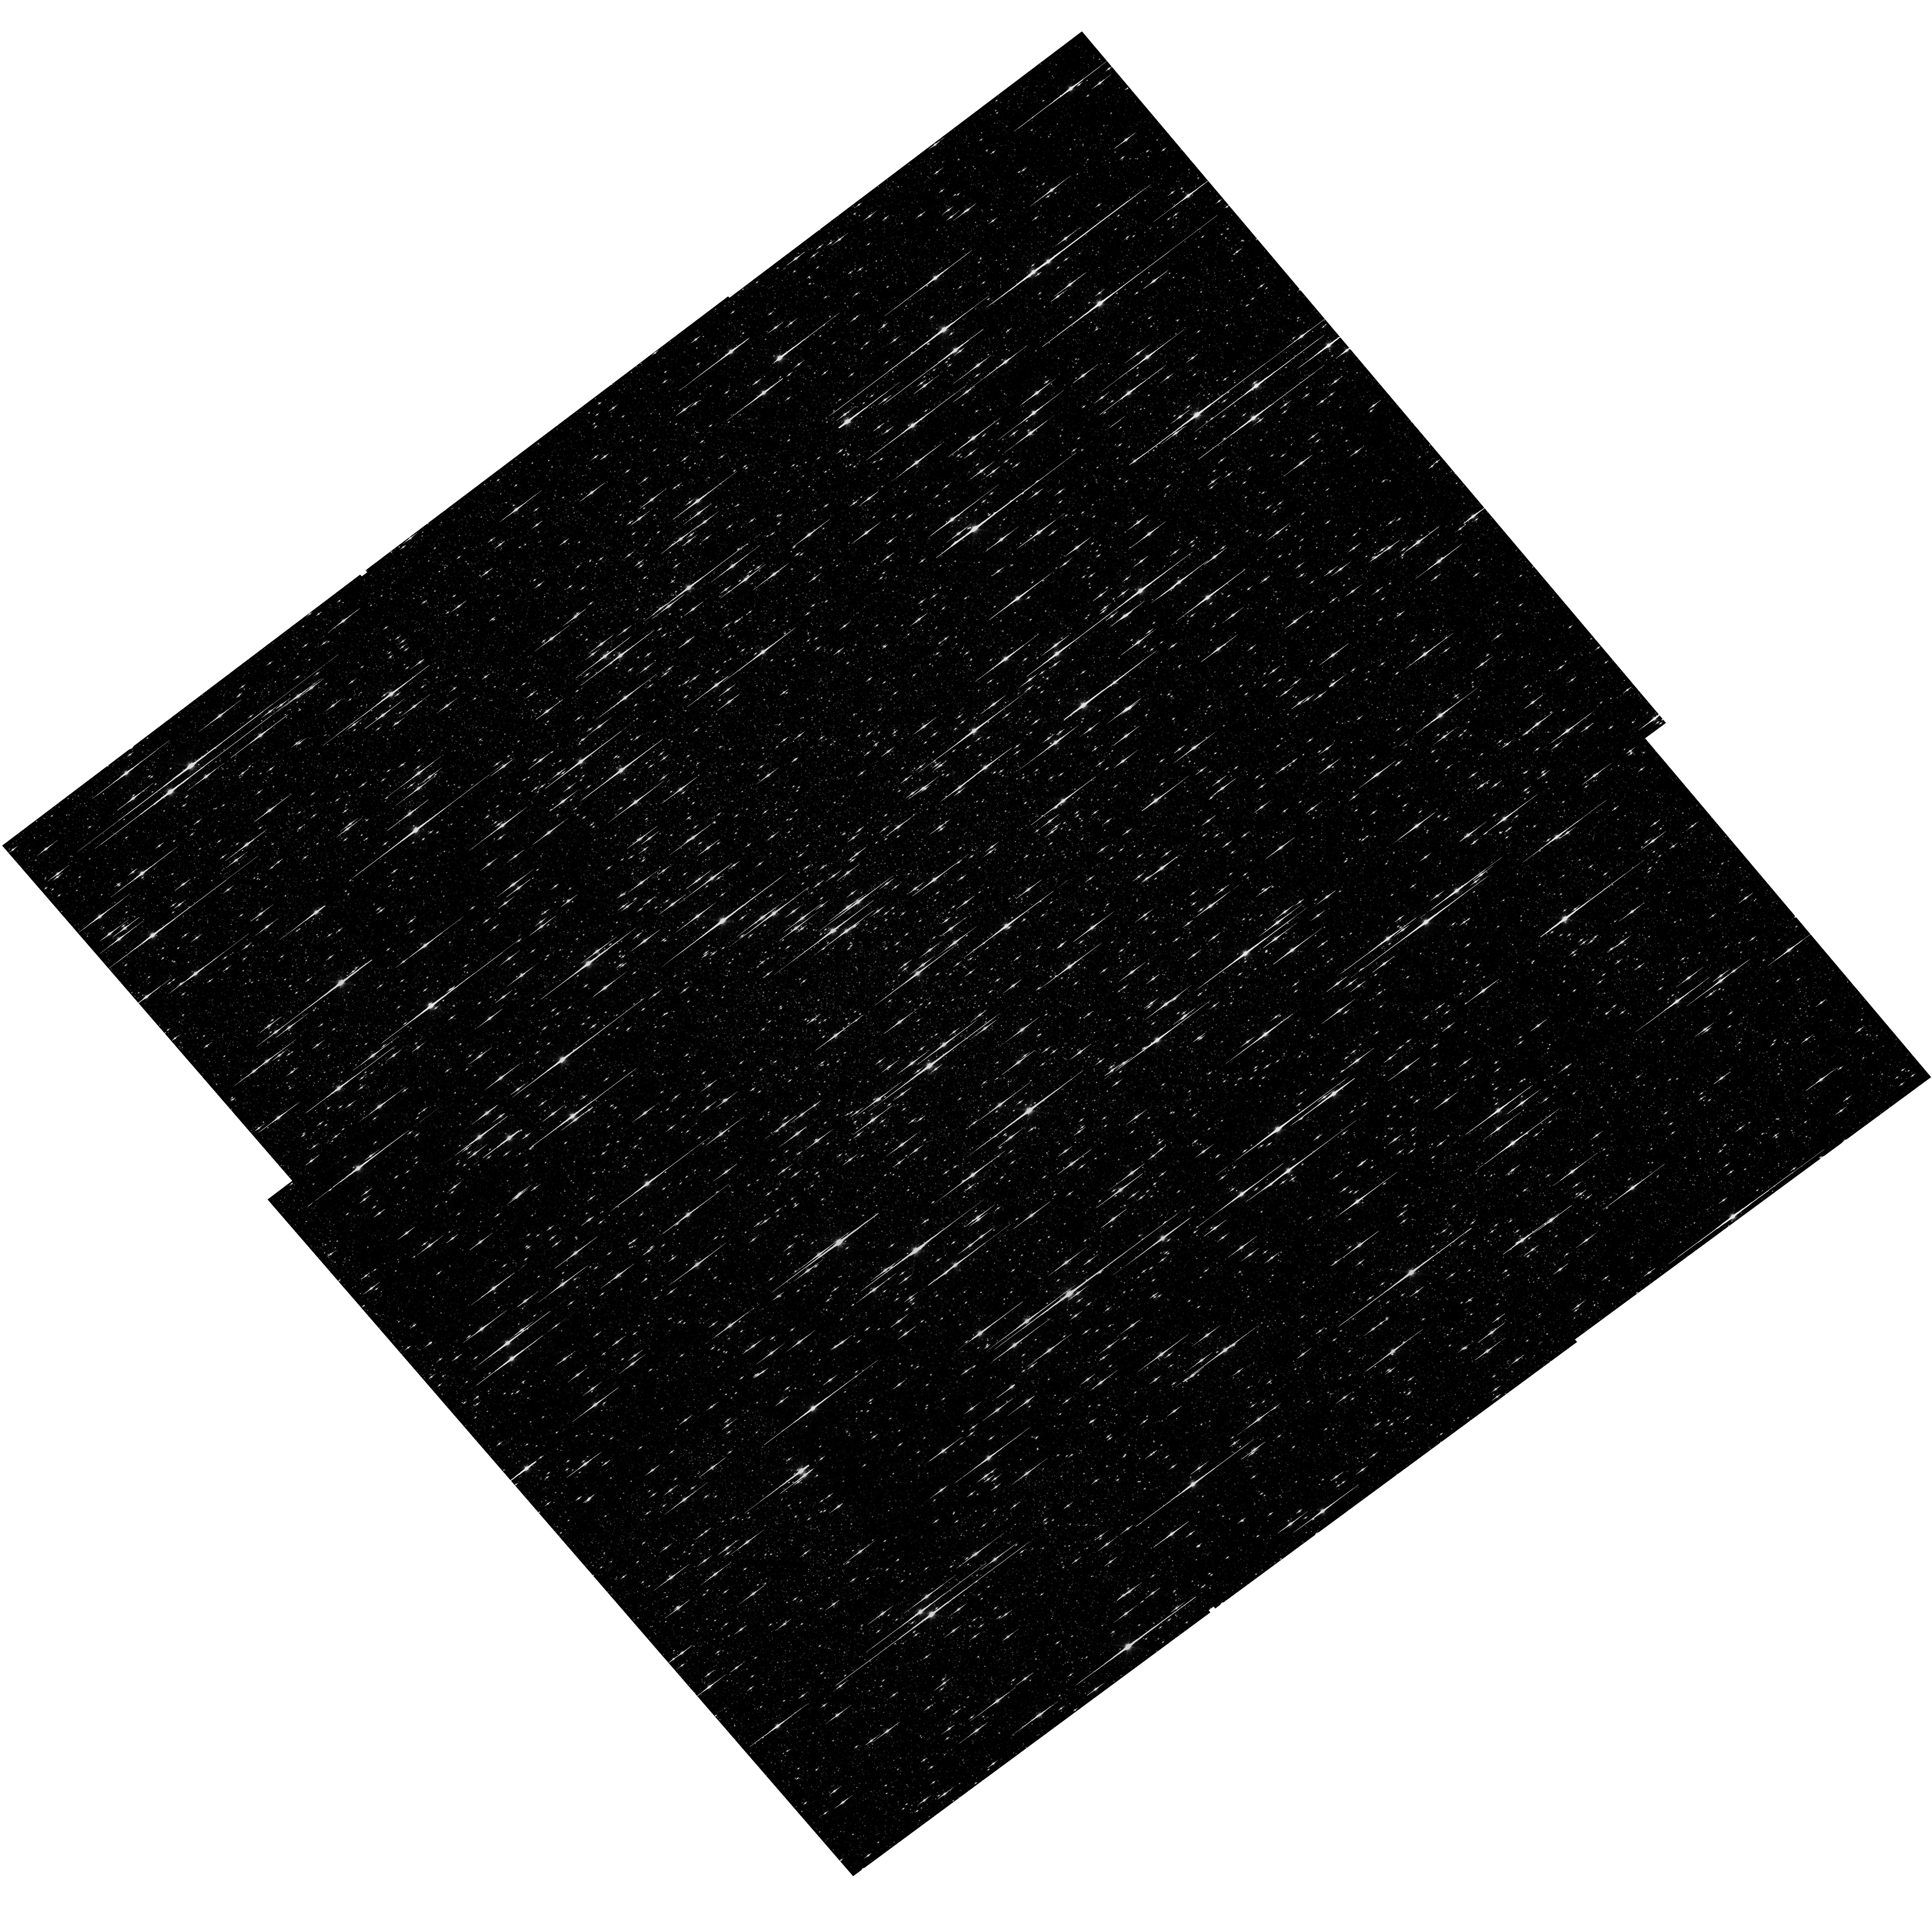
Target: OMEGACEN. Instrument: WFC3/UVIS. Filter: F600LP. Exposure: 38 min. Observation ID: hst_14393_01_wfc3_uvis_f600lp_id1x01

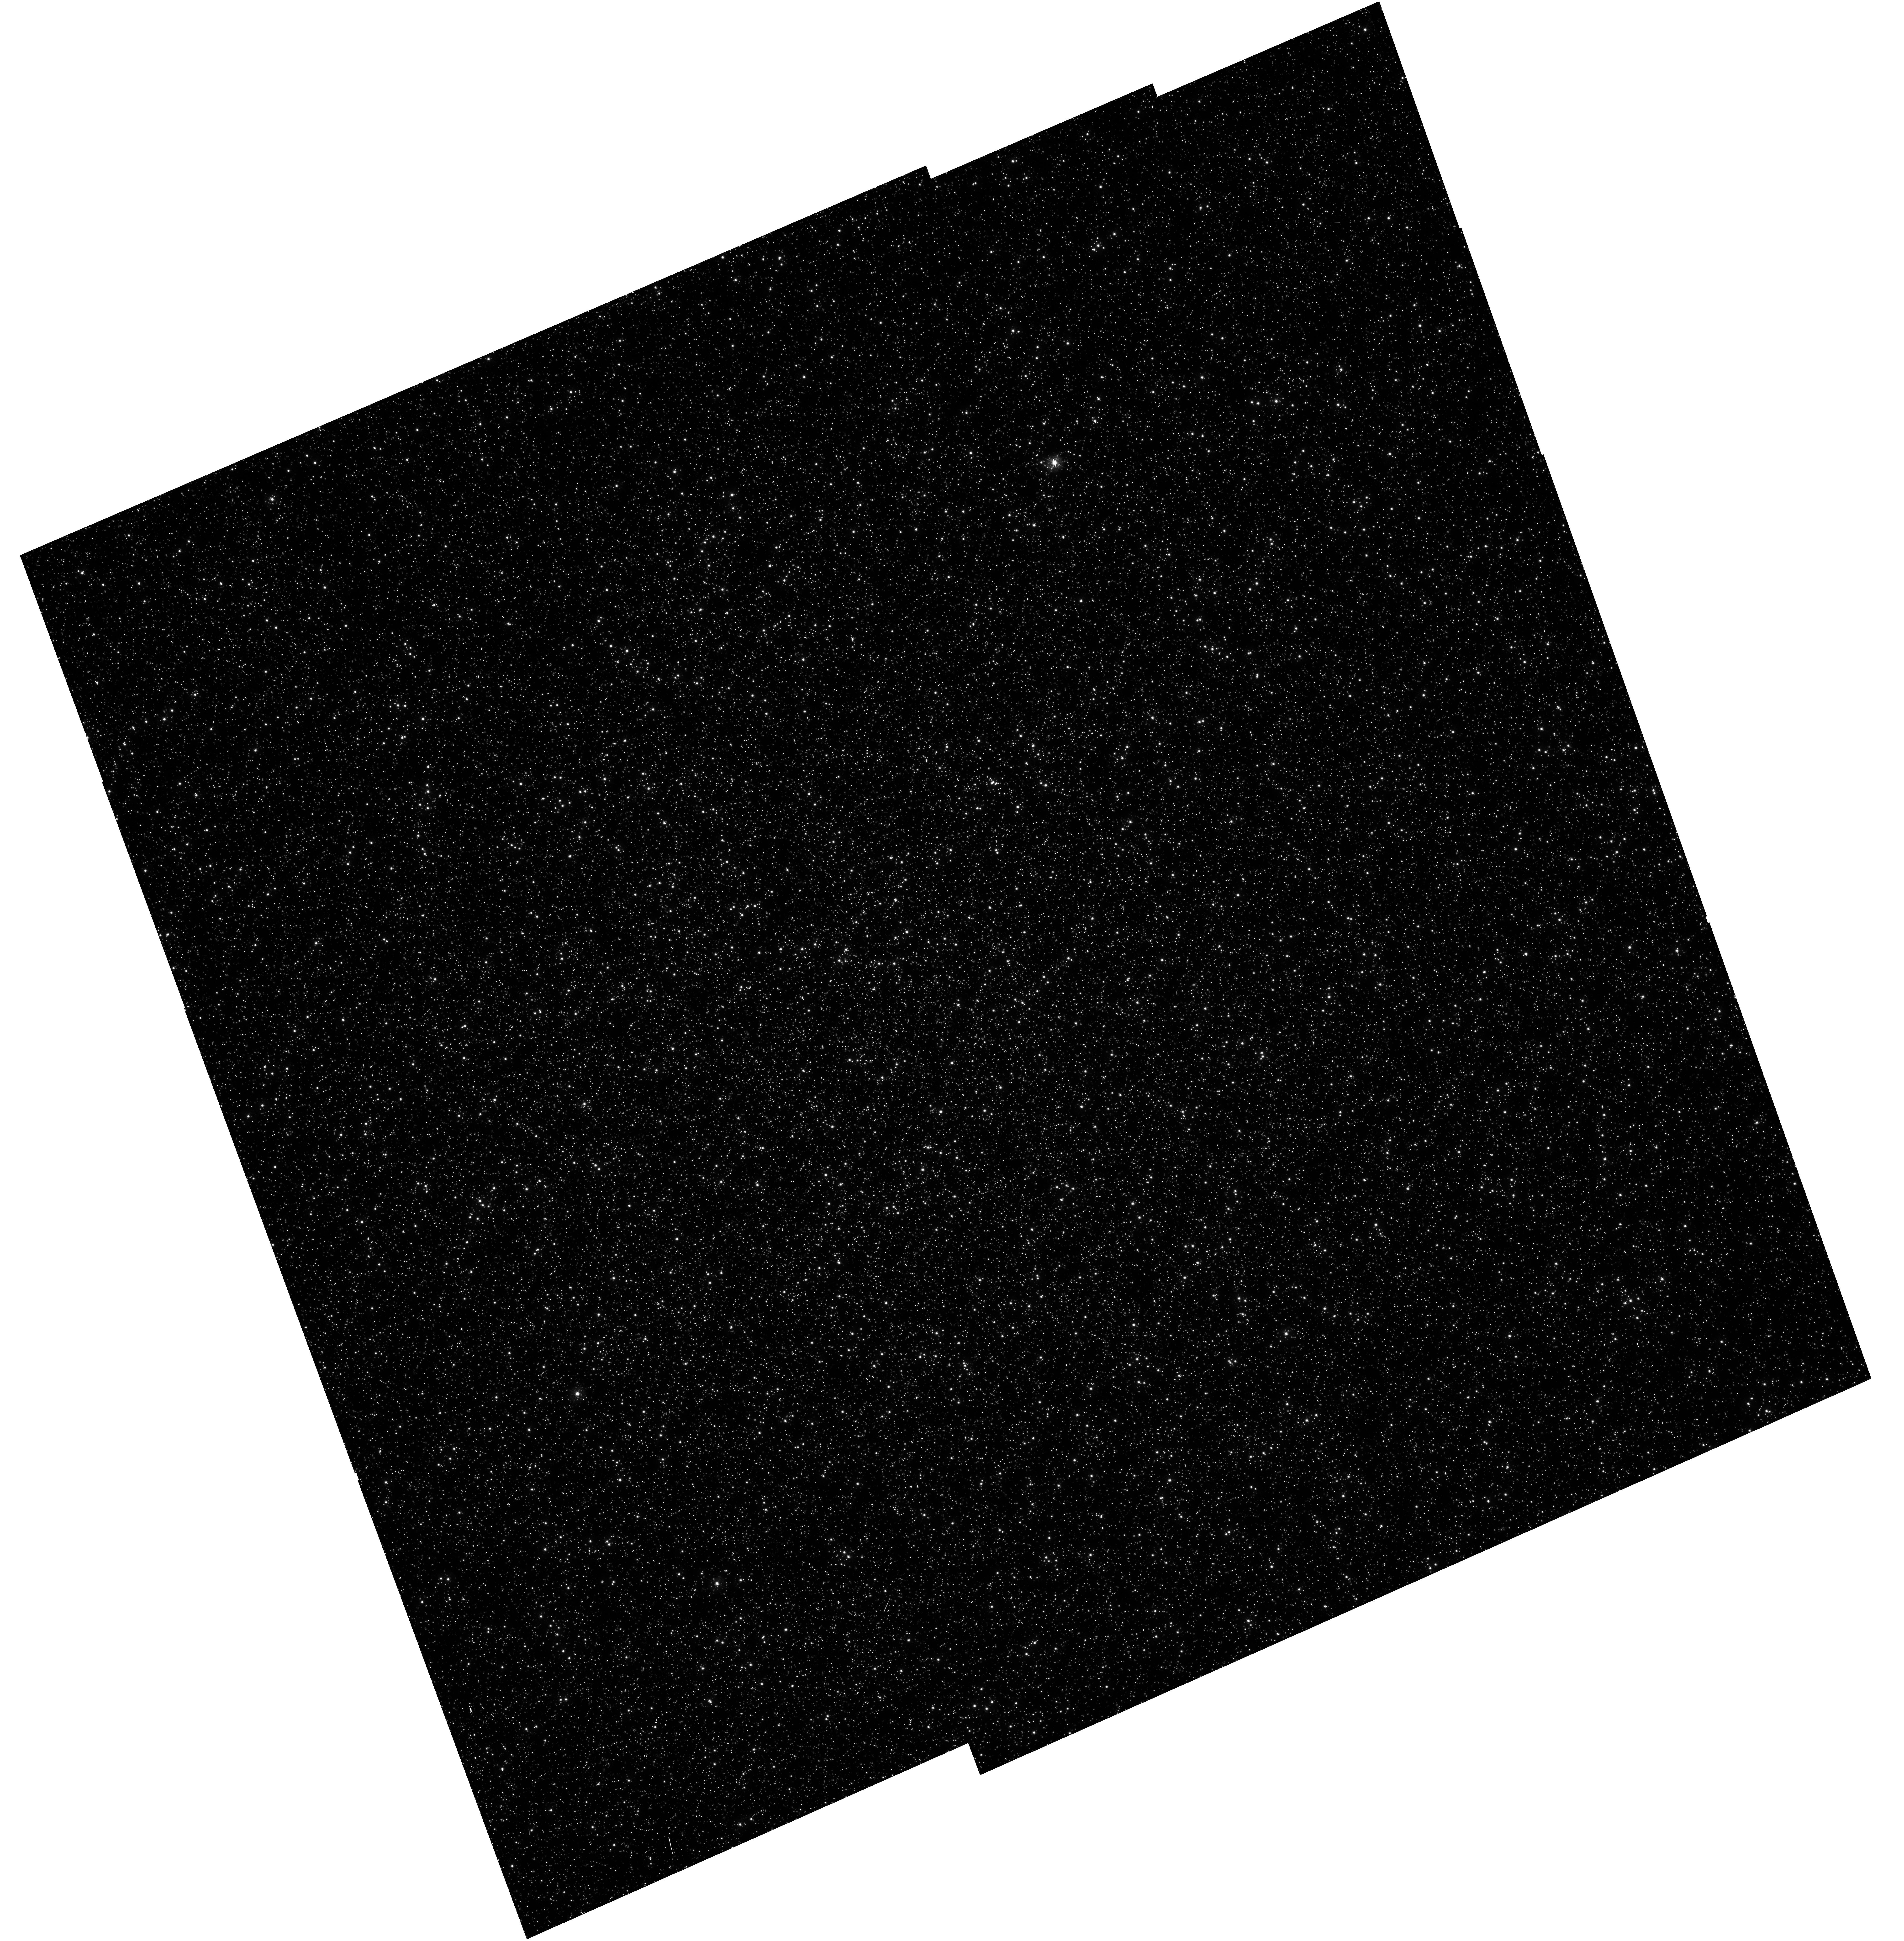
Target: OMEGACEN. Instrument: WFC3/UVIS. Filter: F343N. Exposure: 1.3 h. Observation ID: hst_14393_10_wfc3_uvis_f343n_id1x10

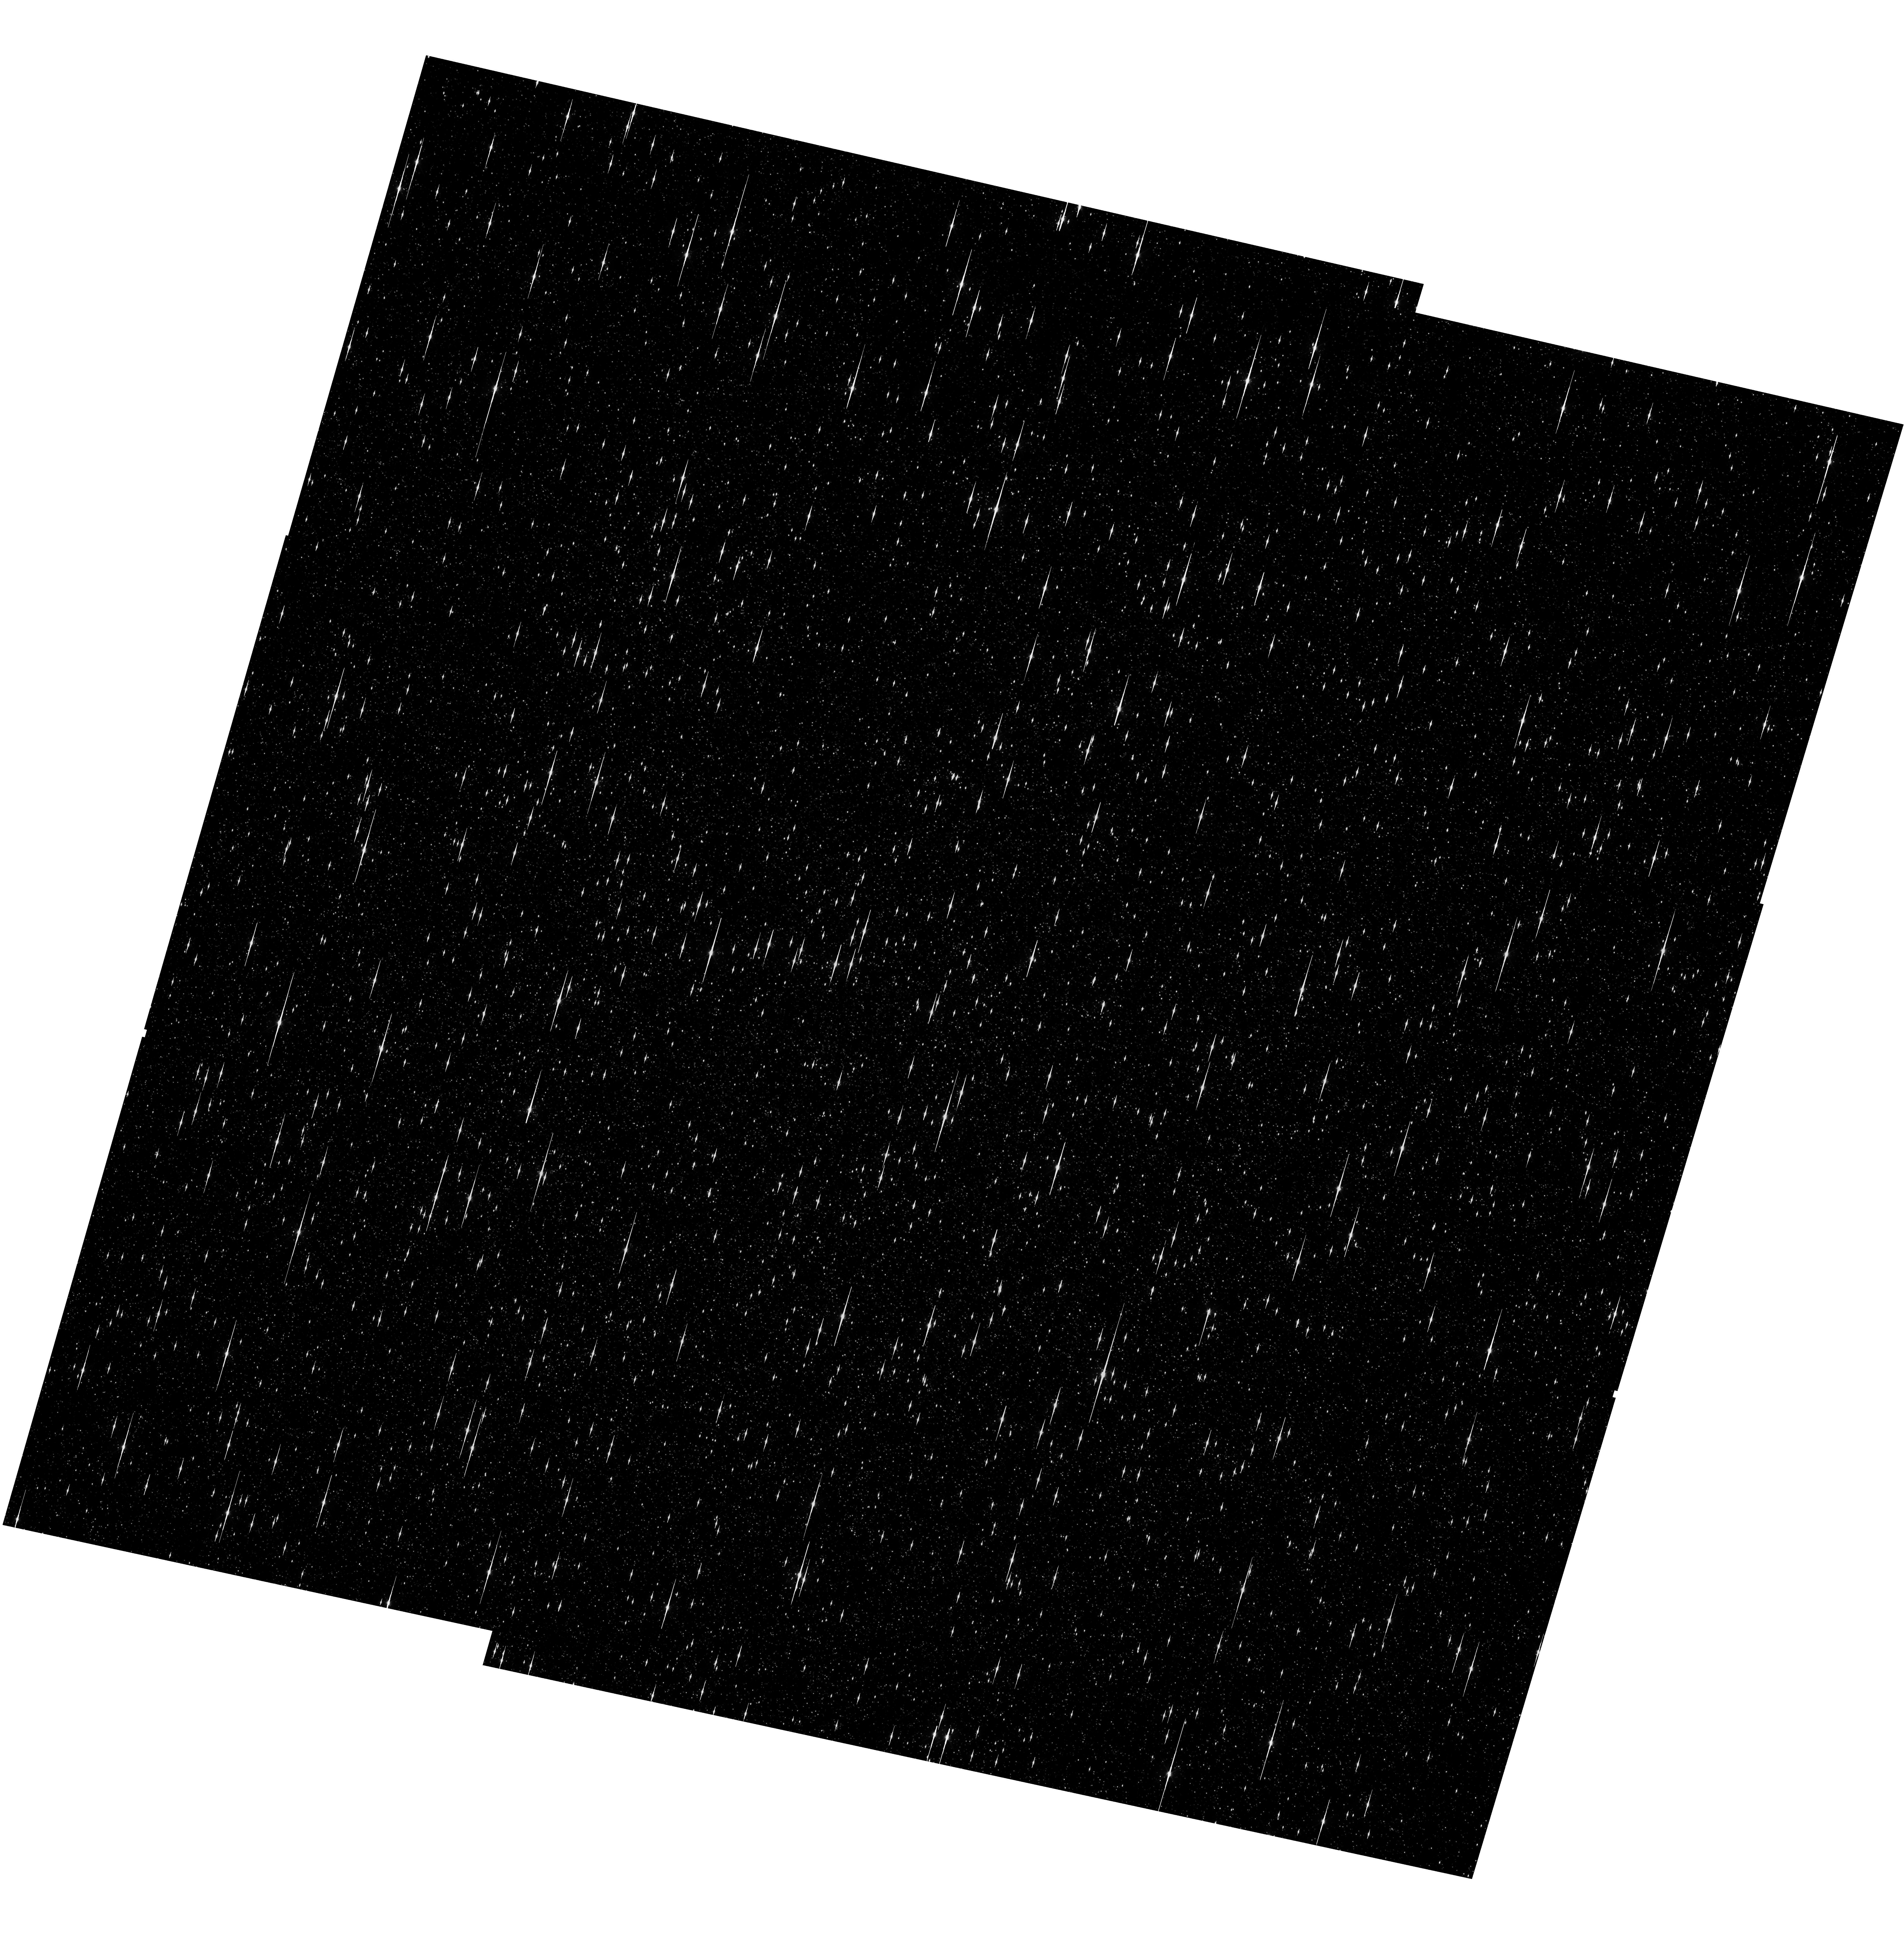
Target: OMEGACEN. Instrument: WFC3/UVIS. Filter: F475X. Exposure: 29 min. Observation ID: hst_14393_02_wfc3_uvis_f475x_id1x02

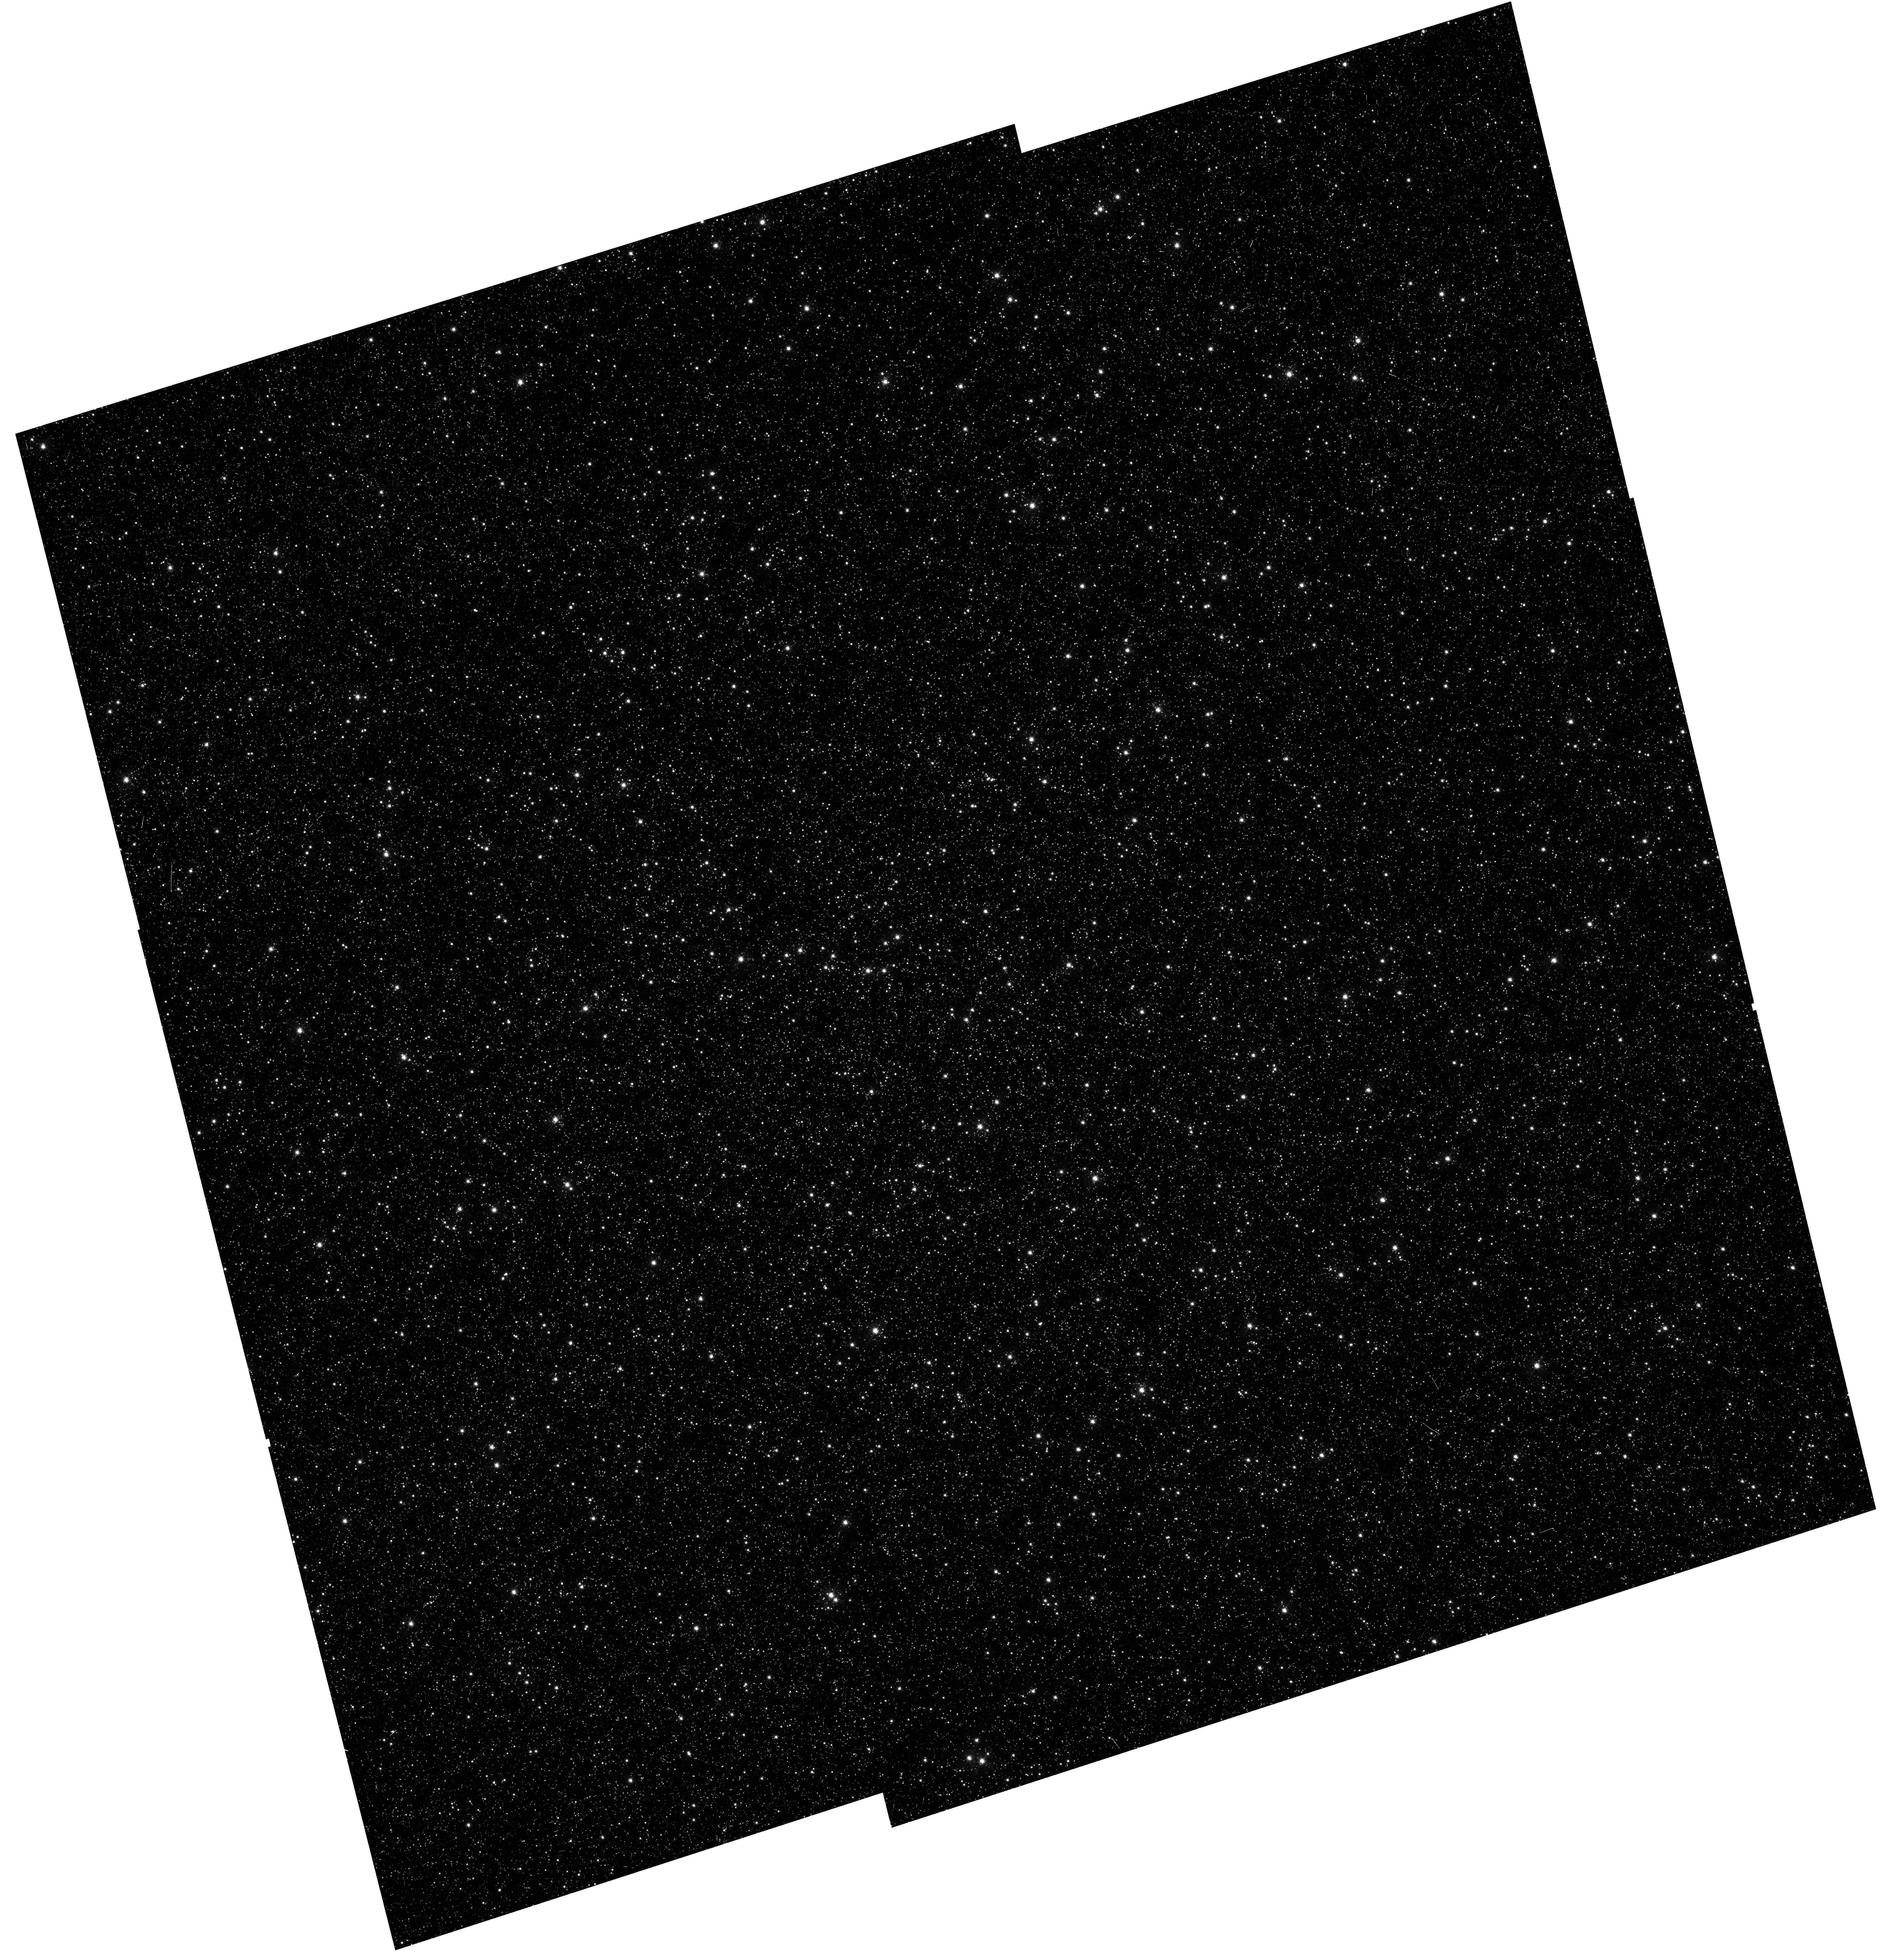
Target: OMEGACEN. Instrument: WFC3/UVIS. Filter: F487N. Exposure: 38 min. Observation ID: hst_14393_15_wfc3_uvis_f487n_id1x15

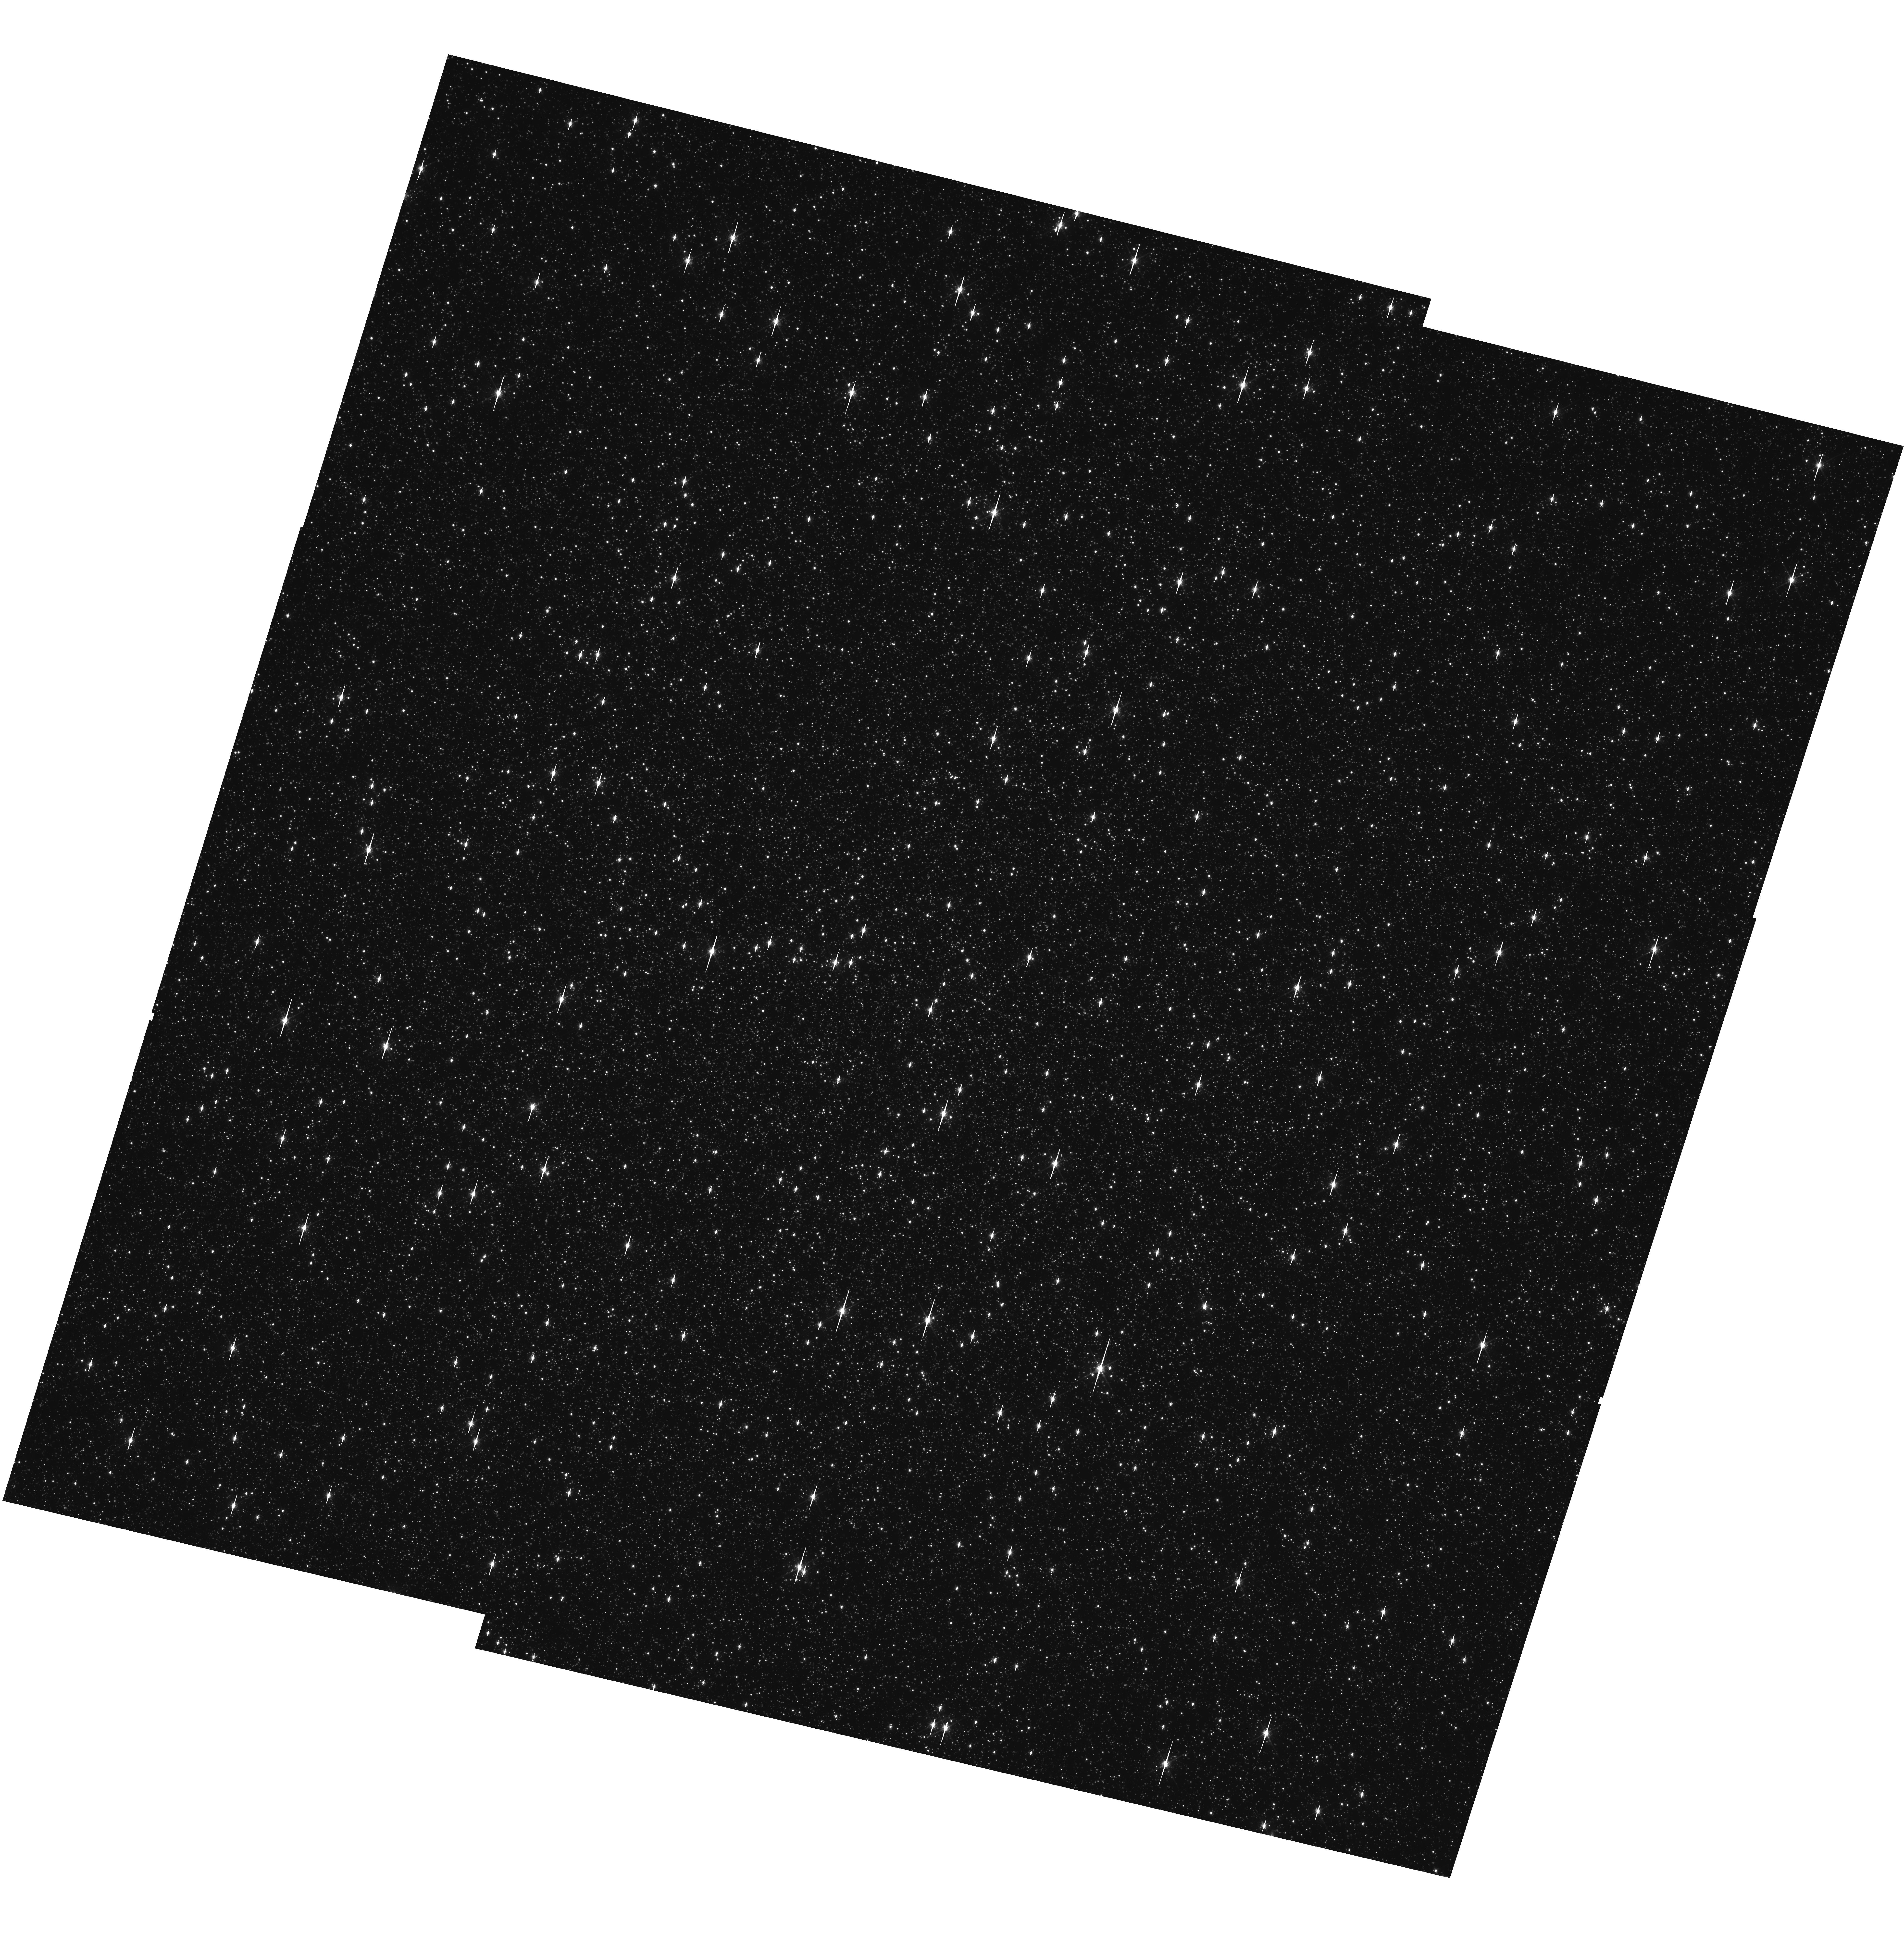
Target: OMEGACEN. Instrument: WFC3/UVIS. Filter: F680N. Exposure: 28 min. Observation ID: hst_14393_16_wfc3_uvis_f680n_id1x16

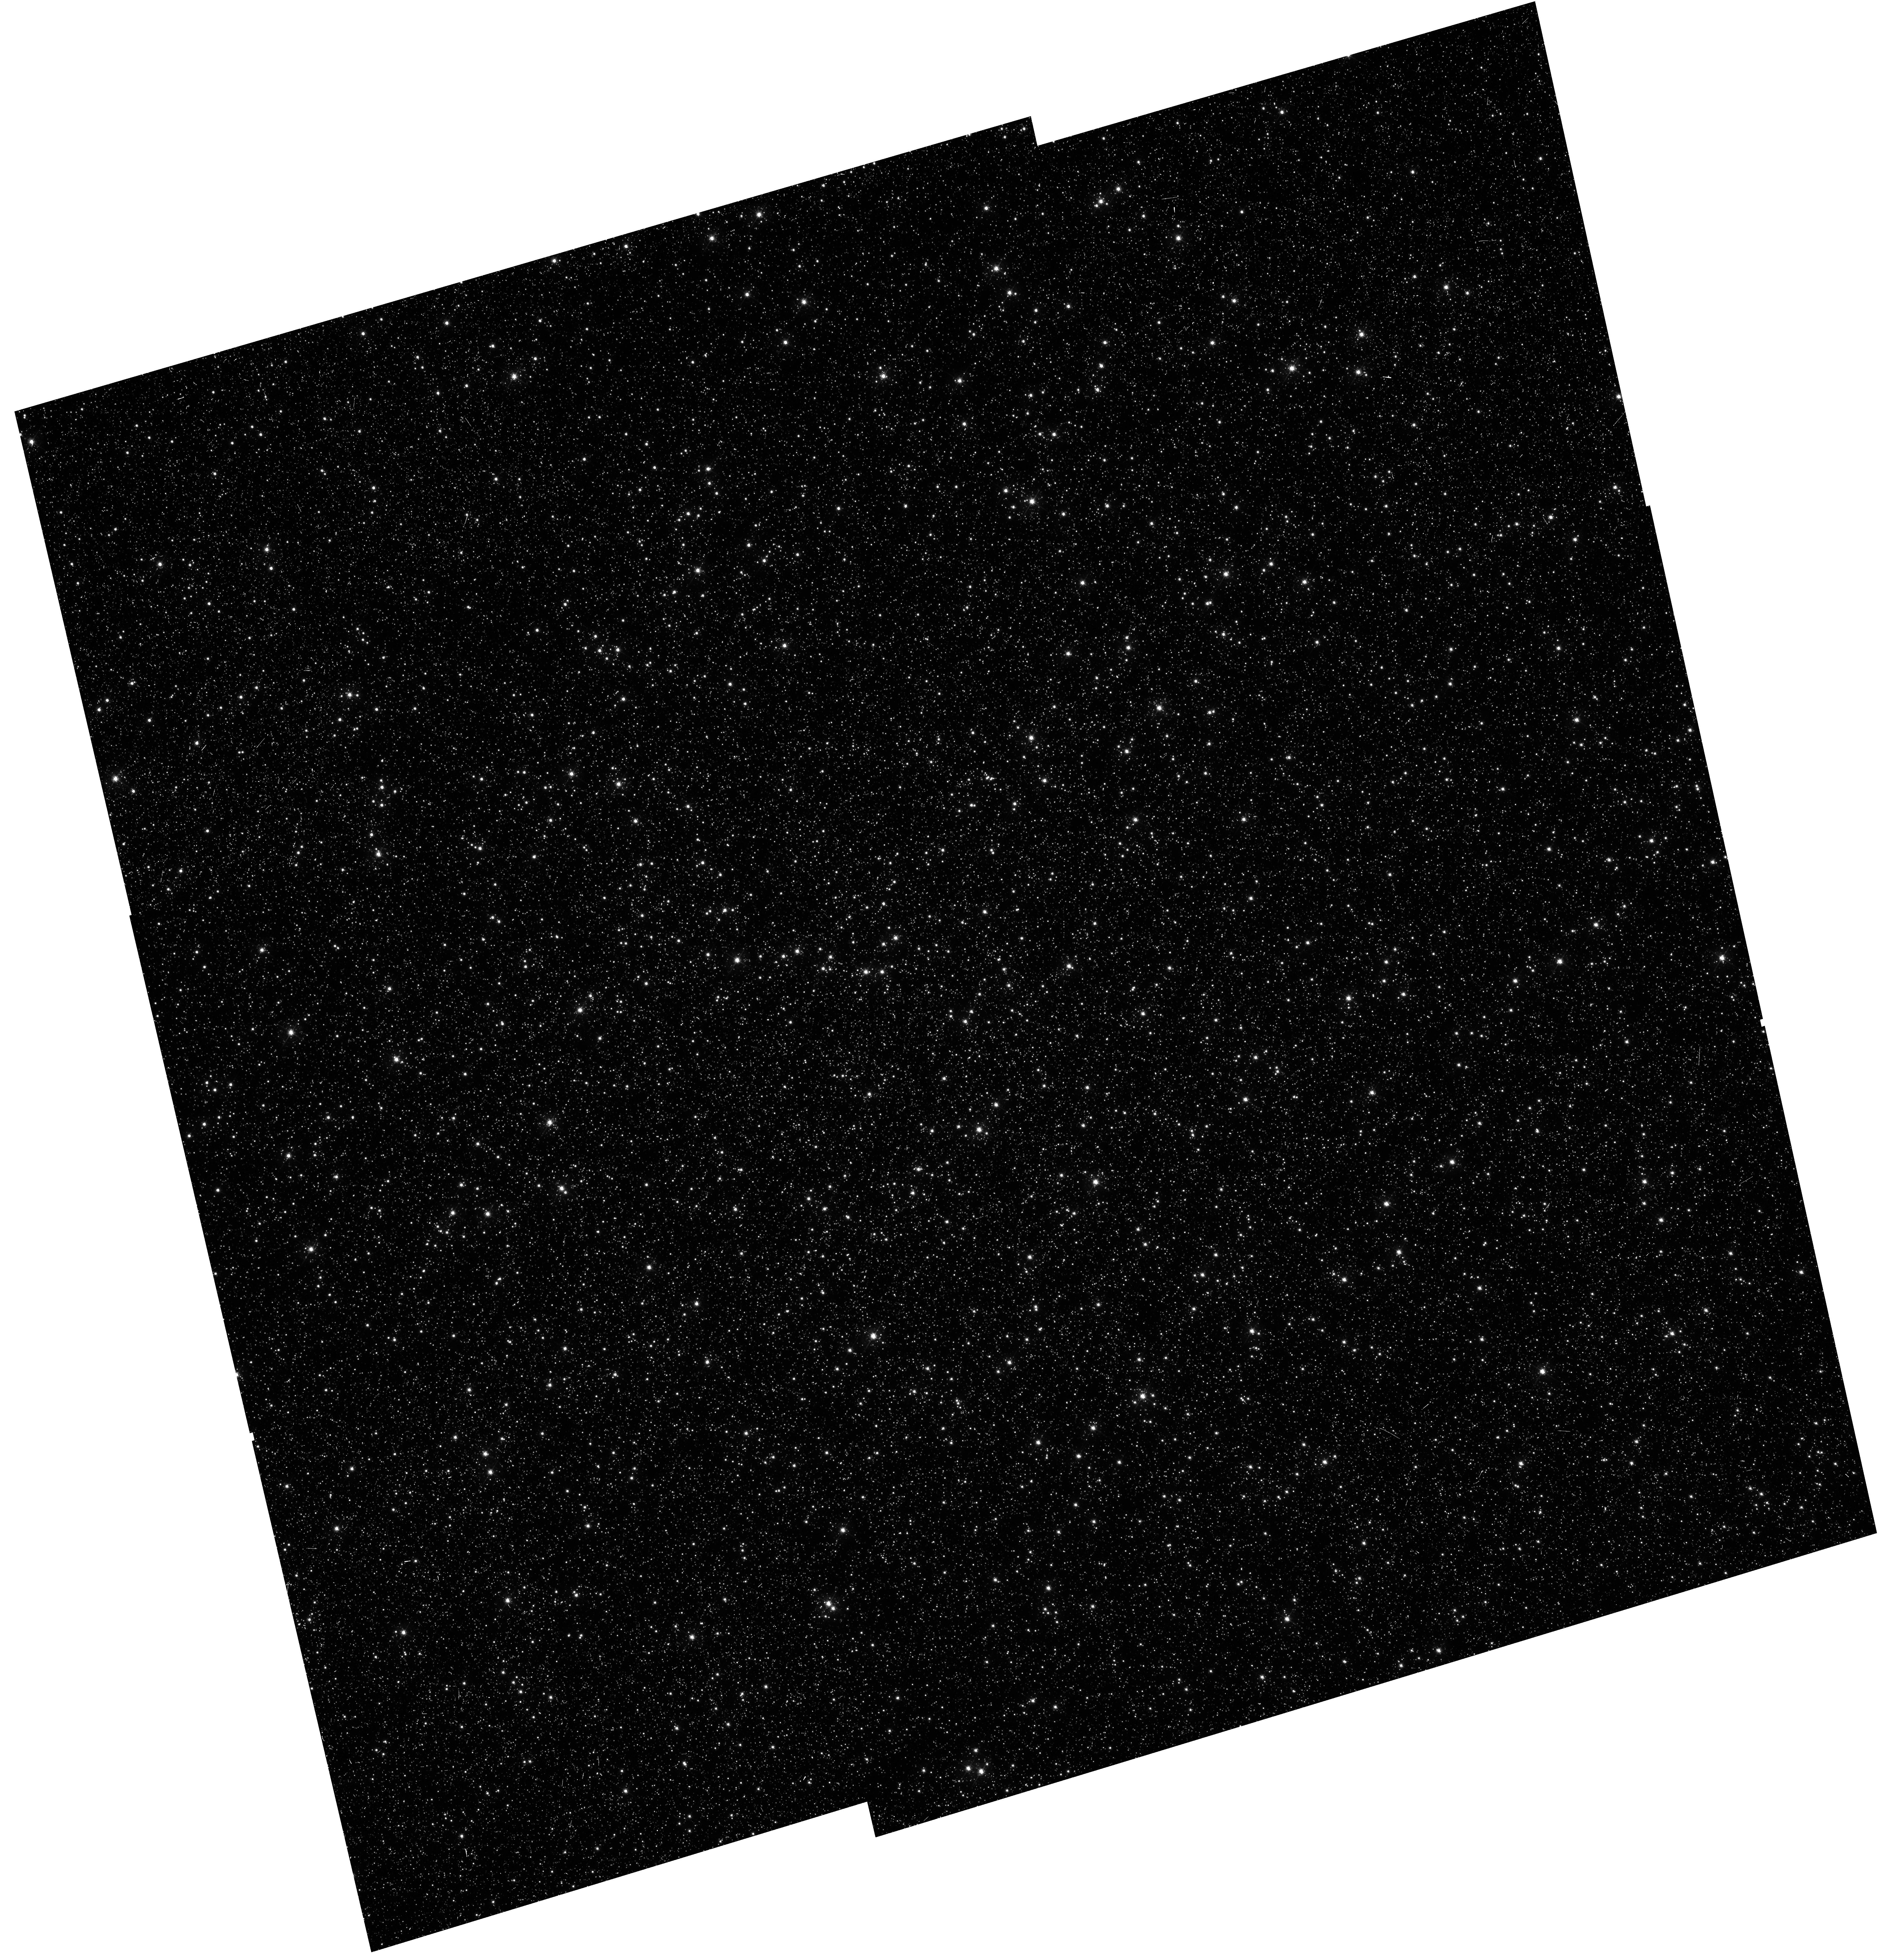
Target: OMEGACEN. Instrument: WFC3/UVIS. Filter: F502N. Exposure: 29 min. Observation ID: hst_14393_11_wfc3_uvis_f502n_id1x11

Astrometric Verifictation of Broad, Medium, Narrow and Quad WFC3/UVIS filters (PI: Kozhurina-Platais, Vera)

The observations of the standard astrometric catalog in the field of globular cluster Omega Cen will be used to calibrate the filter-dependent component of distortion for Broad, Medium, Narrow and Quad WFC3/UVIS filters. In the previous cycles, the observations of Omega Cen through Broad and Medium WFC3/UVIS filters (total of 14 UVIS filters) have shown that on the top of the WFC3/UVIS geometric distortion and the lithographic mask pattern there are tiny low-scale distortions coming from irregularities in the optical properties virtually in all 14 UVIS calibrated filters. Such distortion smaller than 0.1 pixel (equivalent to 4 milli-arc-seconds on the sky), over small extent of 50-100 consecutive pixels is acting as high-order polynomial, but is large enough to be noticed while mosaicing images from sets of exposures with a range of dithers and the telescope roll angles. To maximize the scientific output of WFC3/UVIS, these distortions should be calibrated and be corrected for. The corrections for such low-scale distortions was formalized by constructing two-dimensional look-up tables fully covering each of the two WFC3/UVIS chips, as it described in WFC3-ISR-2014-12 by Kozhurina-Platais. Thus, we proposed to continue the observations of Omega Cen through all not yet calibrated UVIS filters. These observations will be used to calibrate the geometric distortion and its non-polynomial filter-dependent distortion. In addition to non-calibrated filters, the observations through the F606W filters, adopted as reference filter, will be used to monitoring the optical and mechanical stability of the WFC3/UVIS through multi-cycle observations.